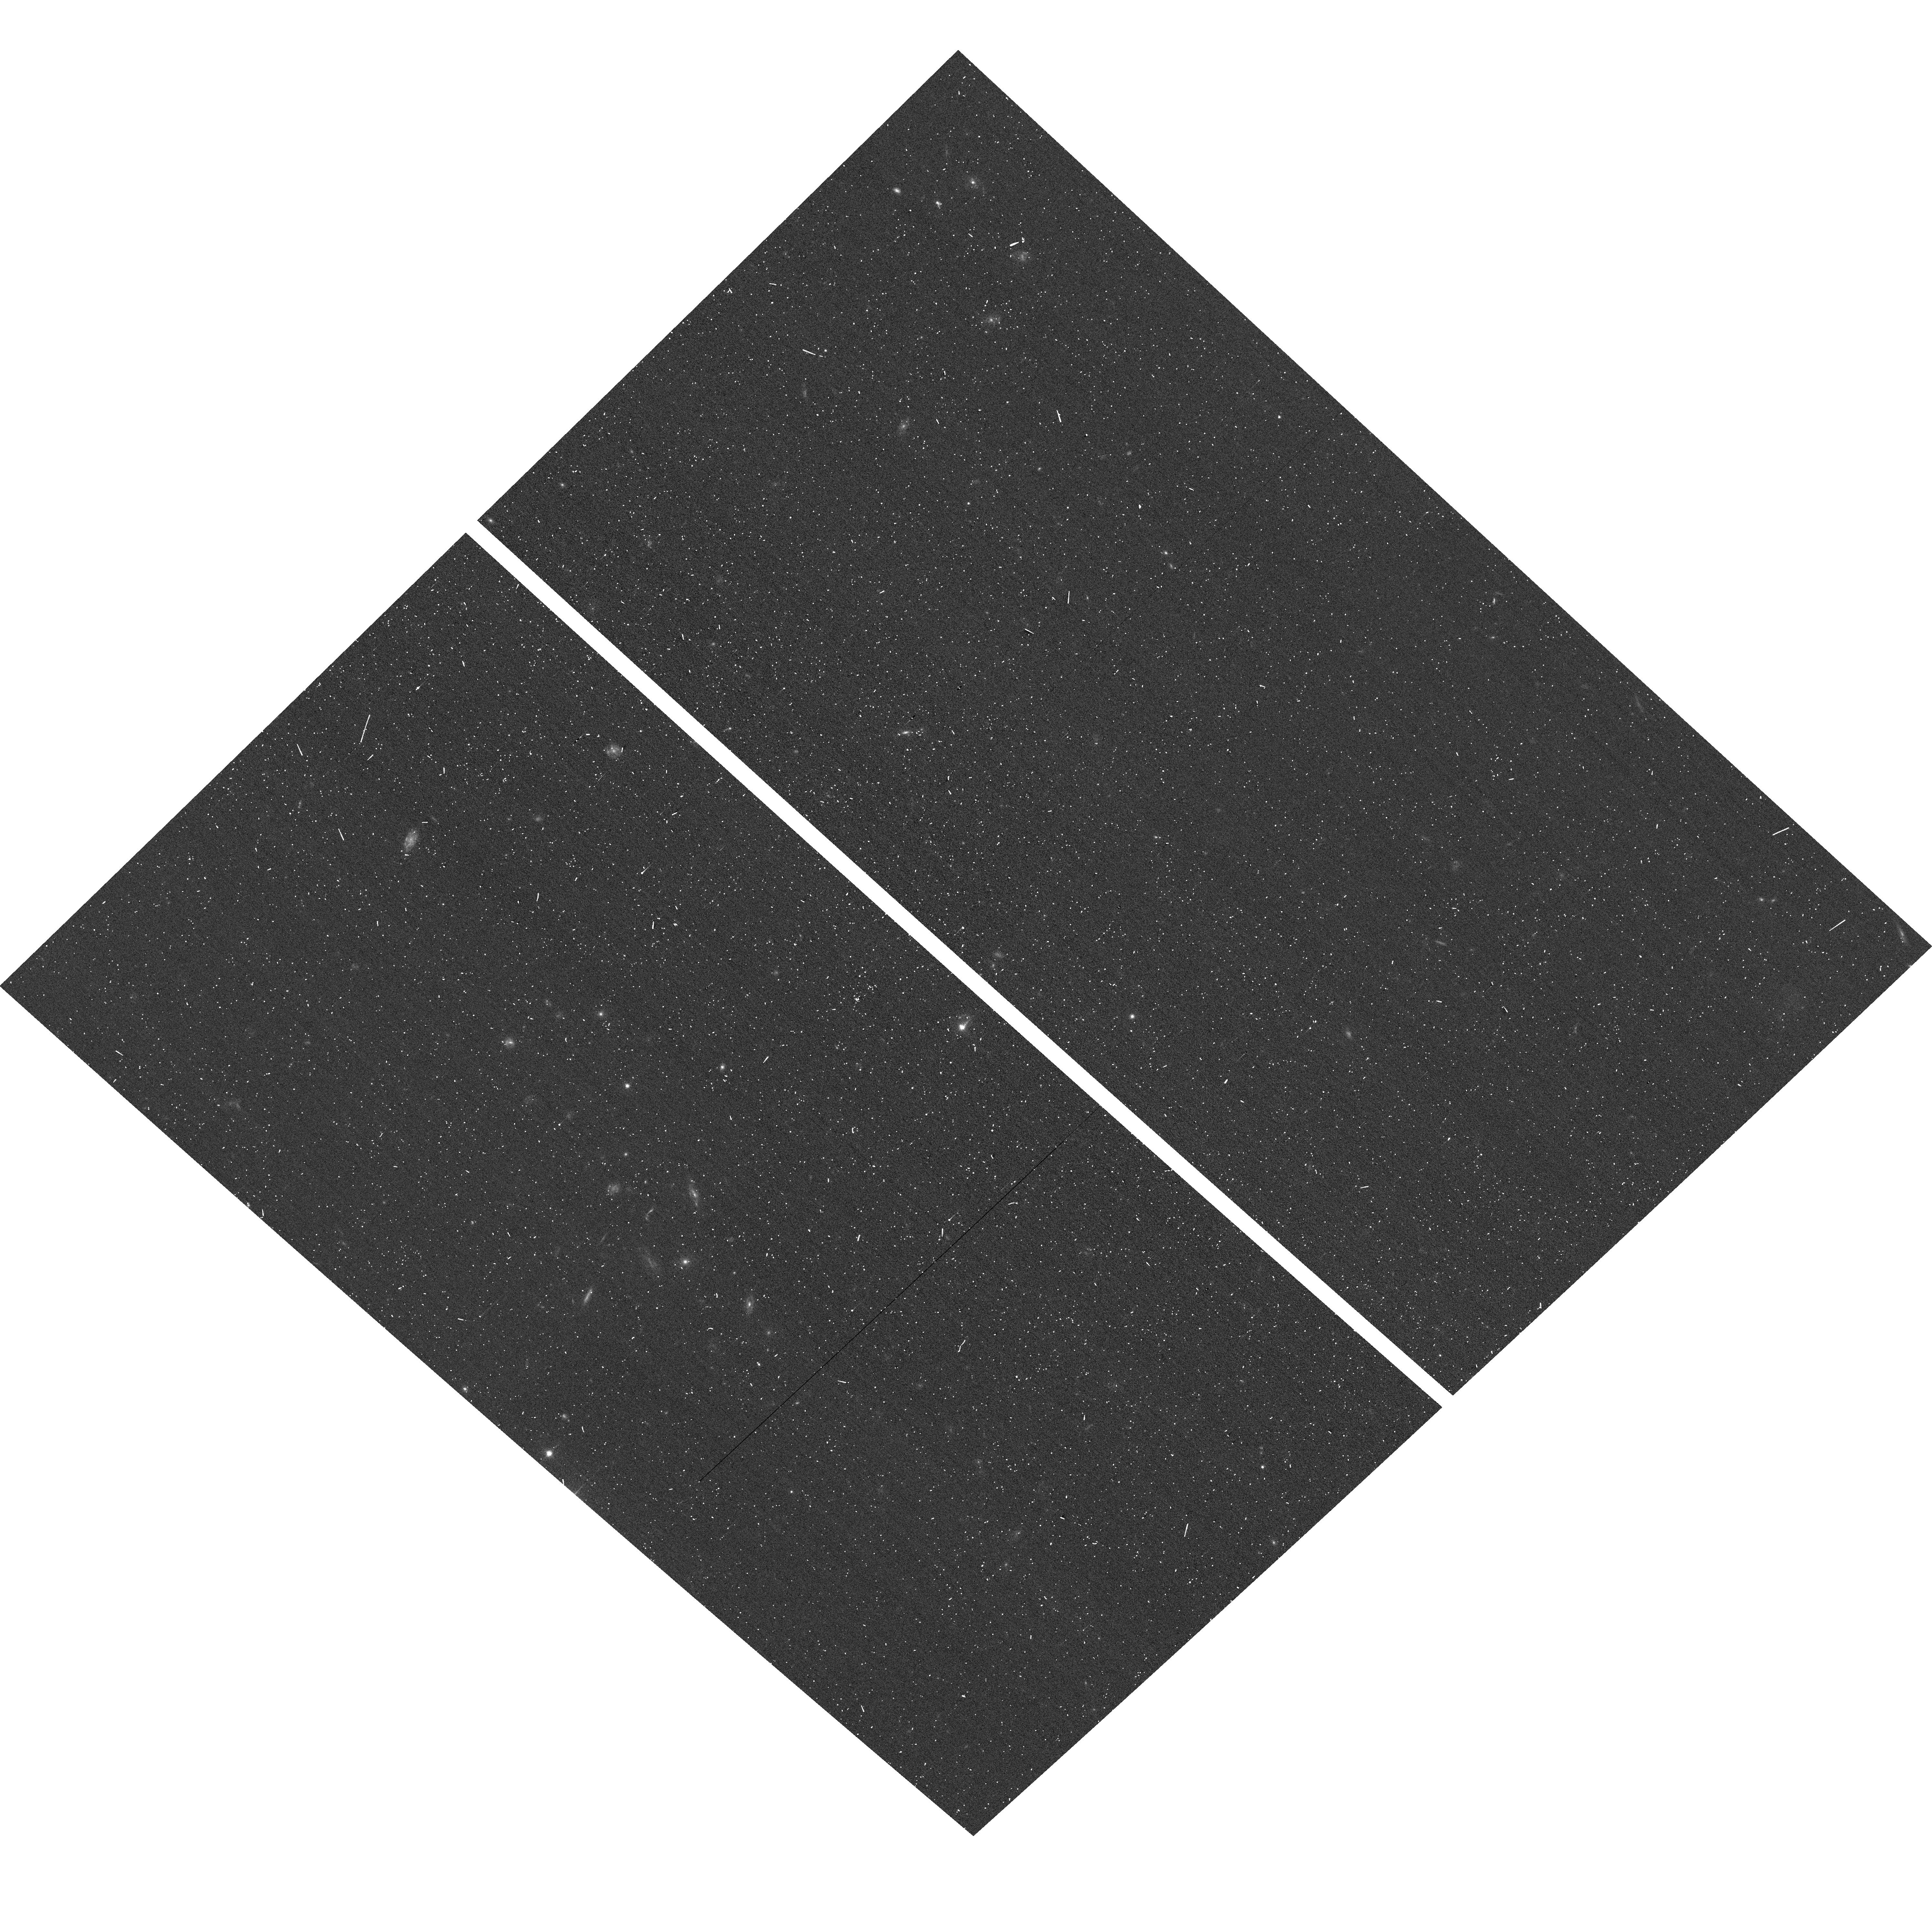
Target: GRB130427A. Instrument: ACS/WFC. Filter: F606W. Exposure: 3 min. Observation ID: hst_13230_a2_acs_wfc_f606w_jc7ka2

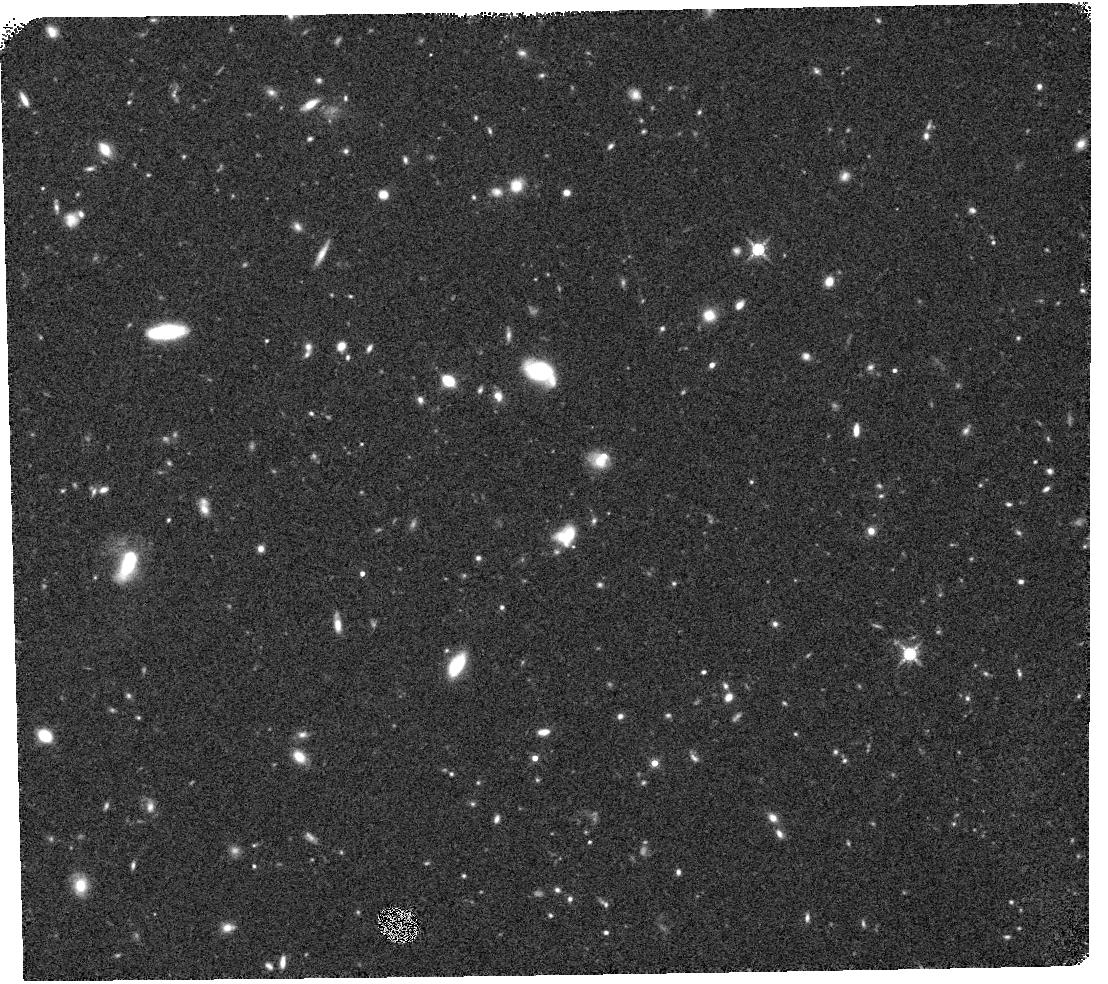
Target: GRB130427A. Instrument: WFC3/IR. Filter: F160W. Exposure: 17 min. Observation ID: hst_13230_w1_wfc3_ir_f160w_ic7kw1

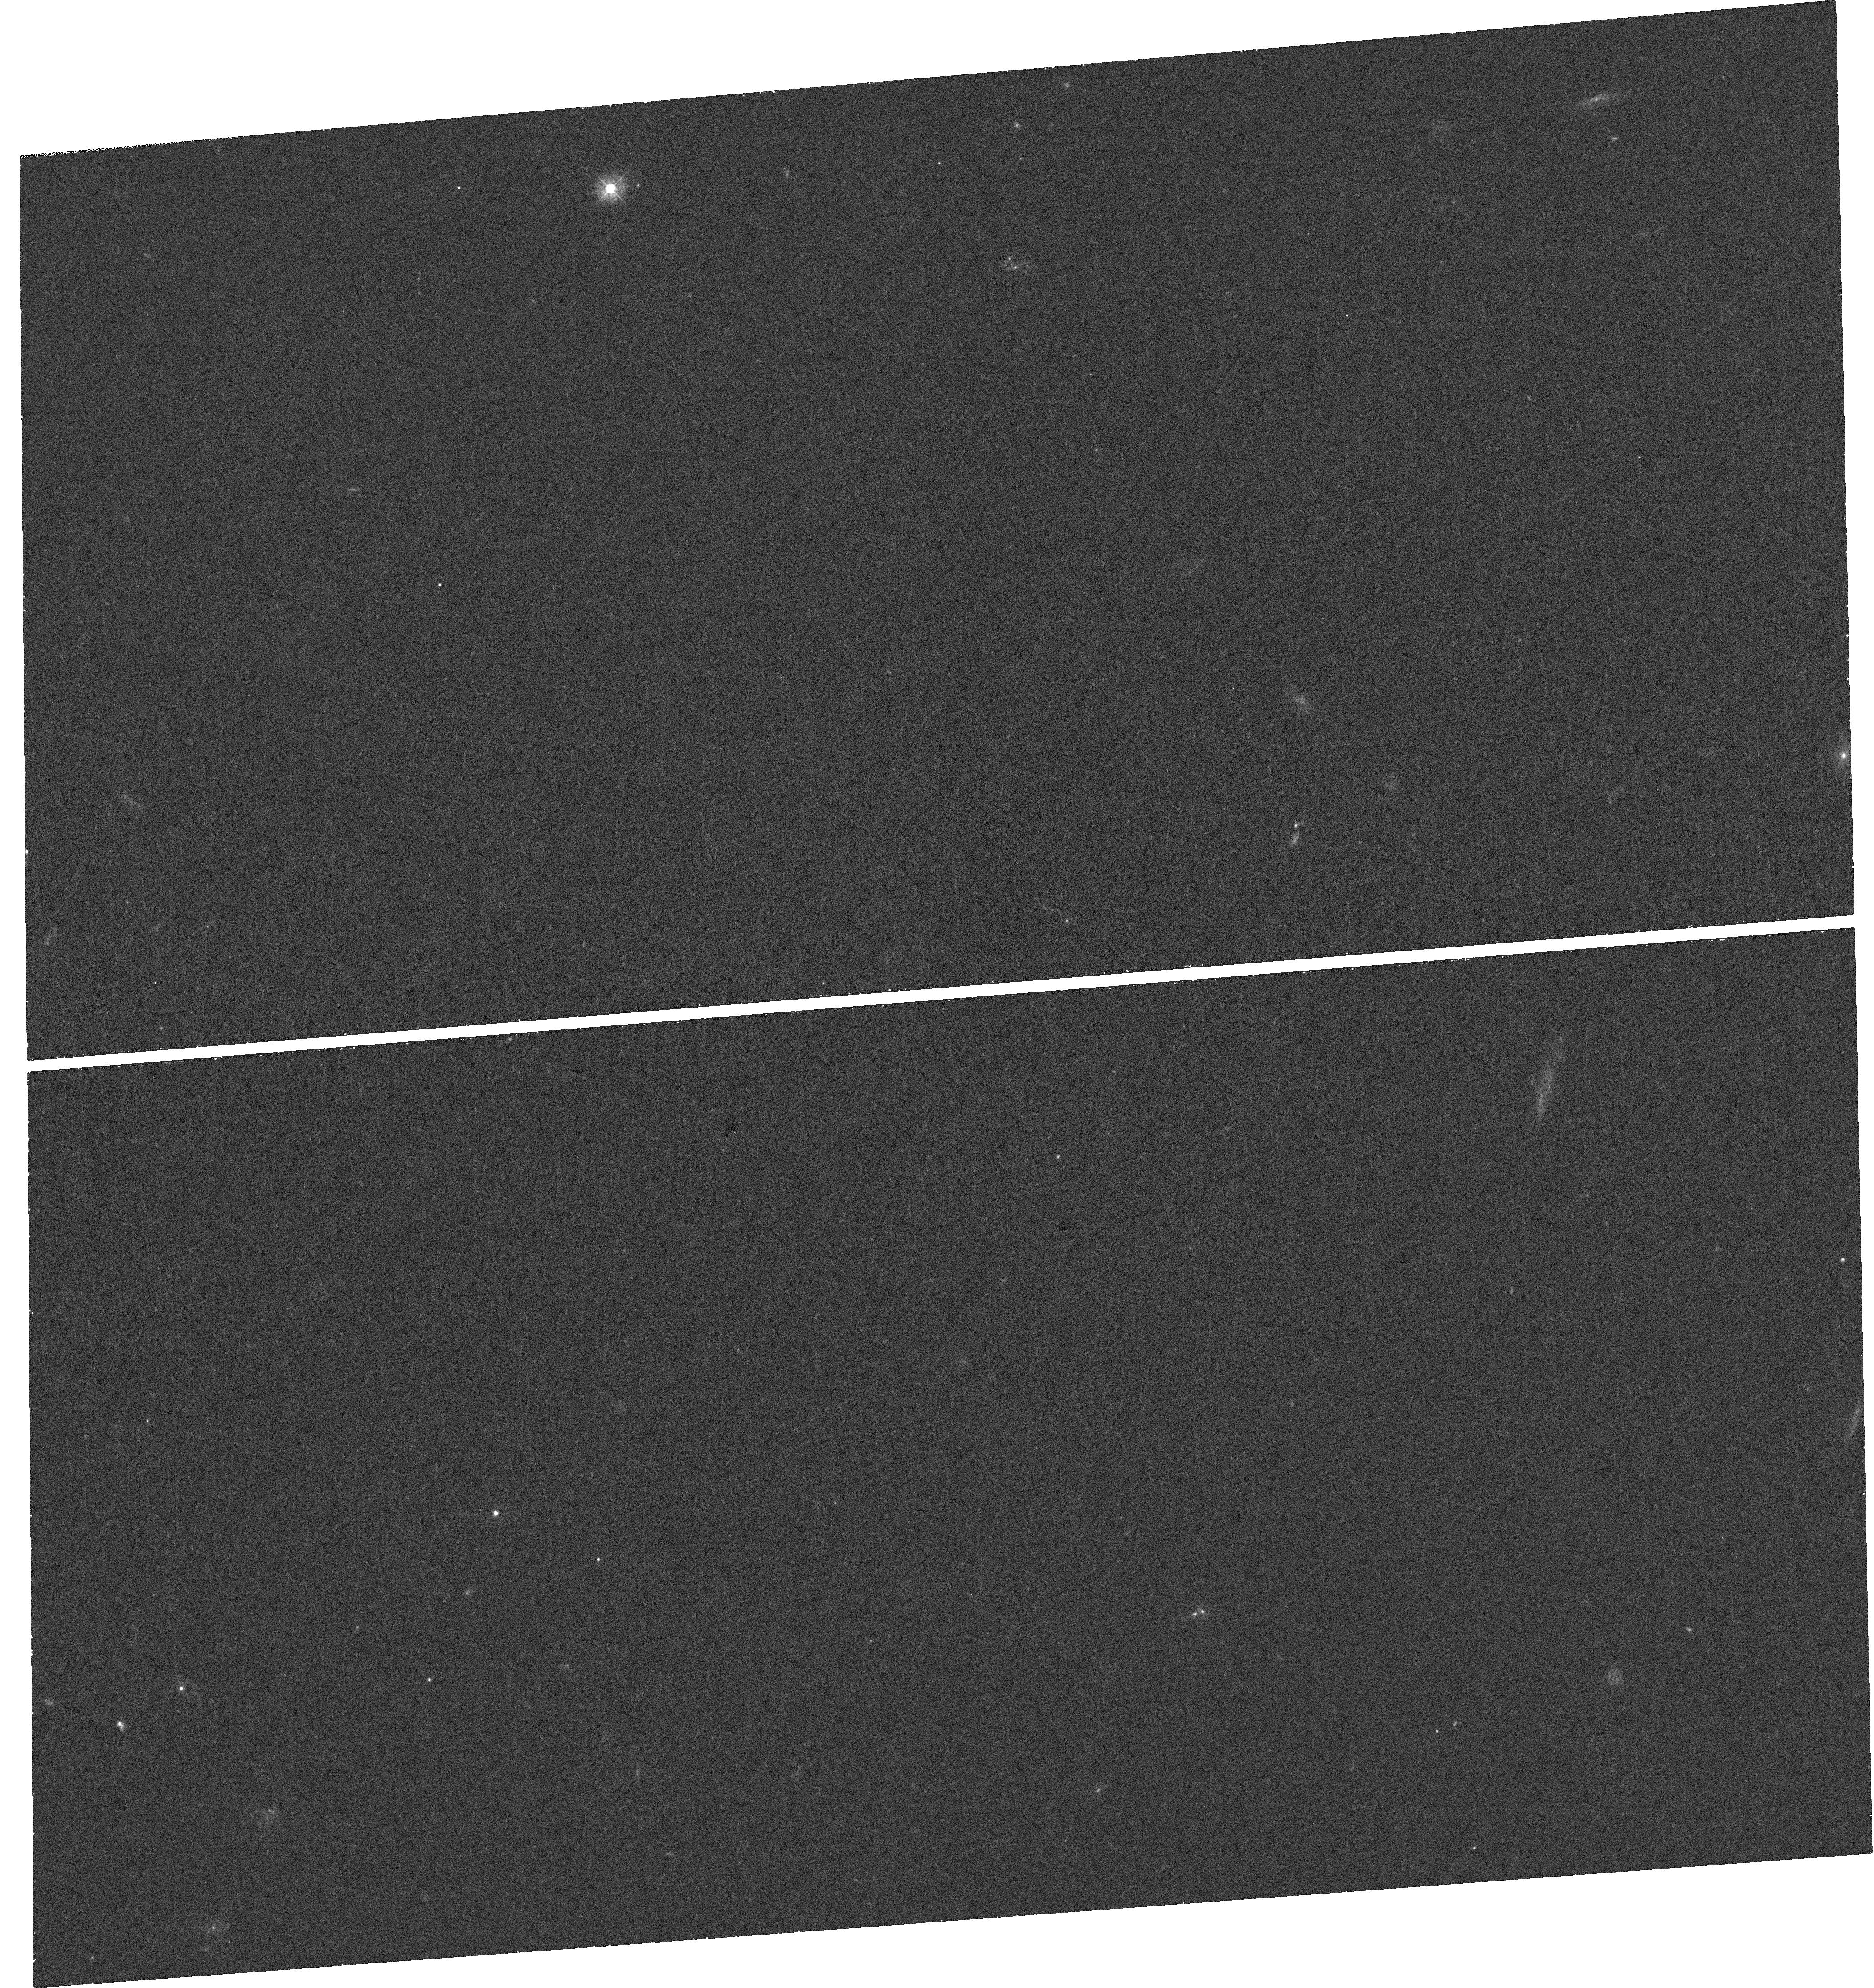
Target: GRB130427A. Instrument: WFC3/UVIS. Filter: F336W. Exposure: 42 min. Observation ID: hst_13230_w2_wfc3_uvis_f336w_ic7kw2

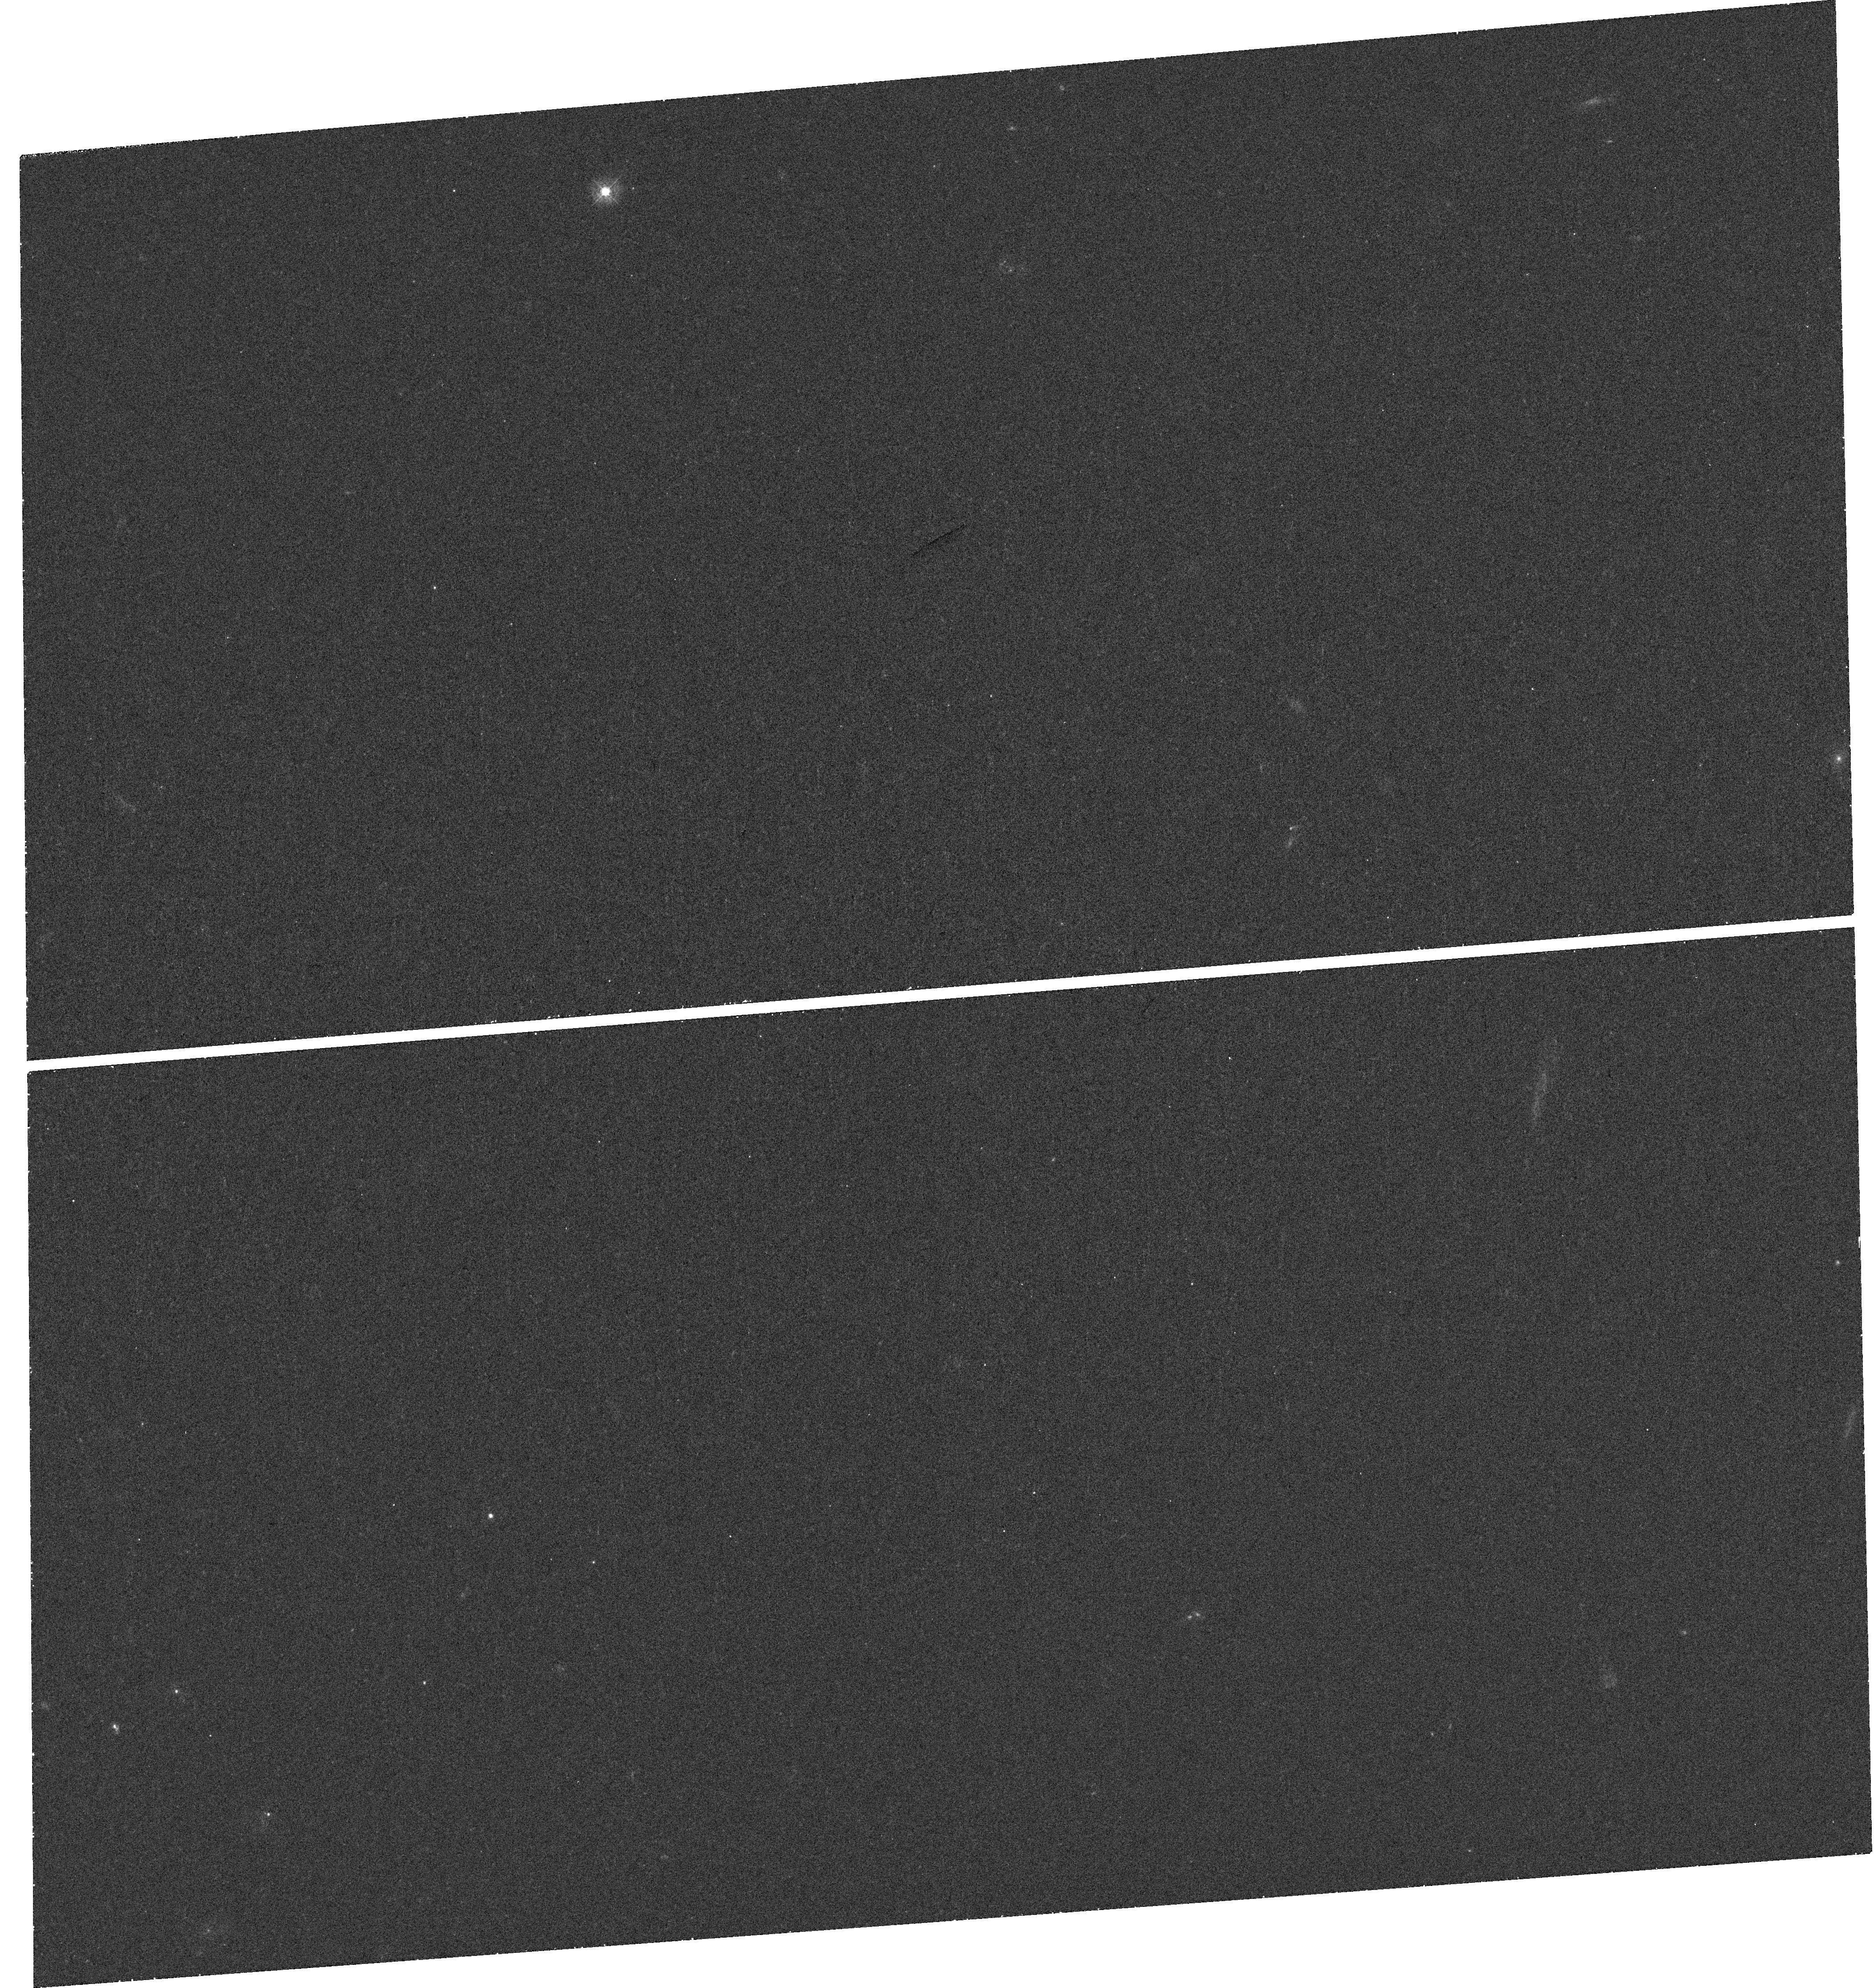
Target: GRB130427A. Instrument: WFC3/UVIS. Filter: F336W. Exposure: 21 min. Observation ID: hst_13230_w1_wfc3_uvis_f336w_ic7kw1

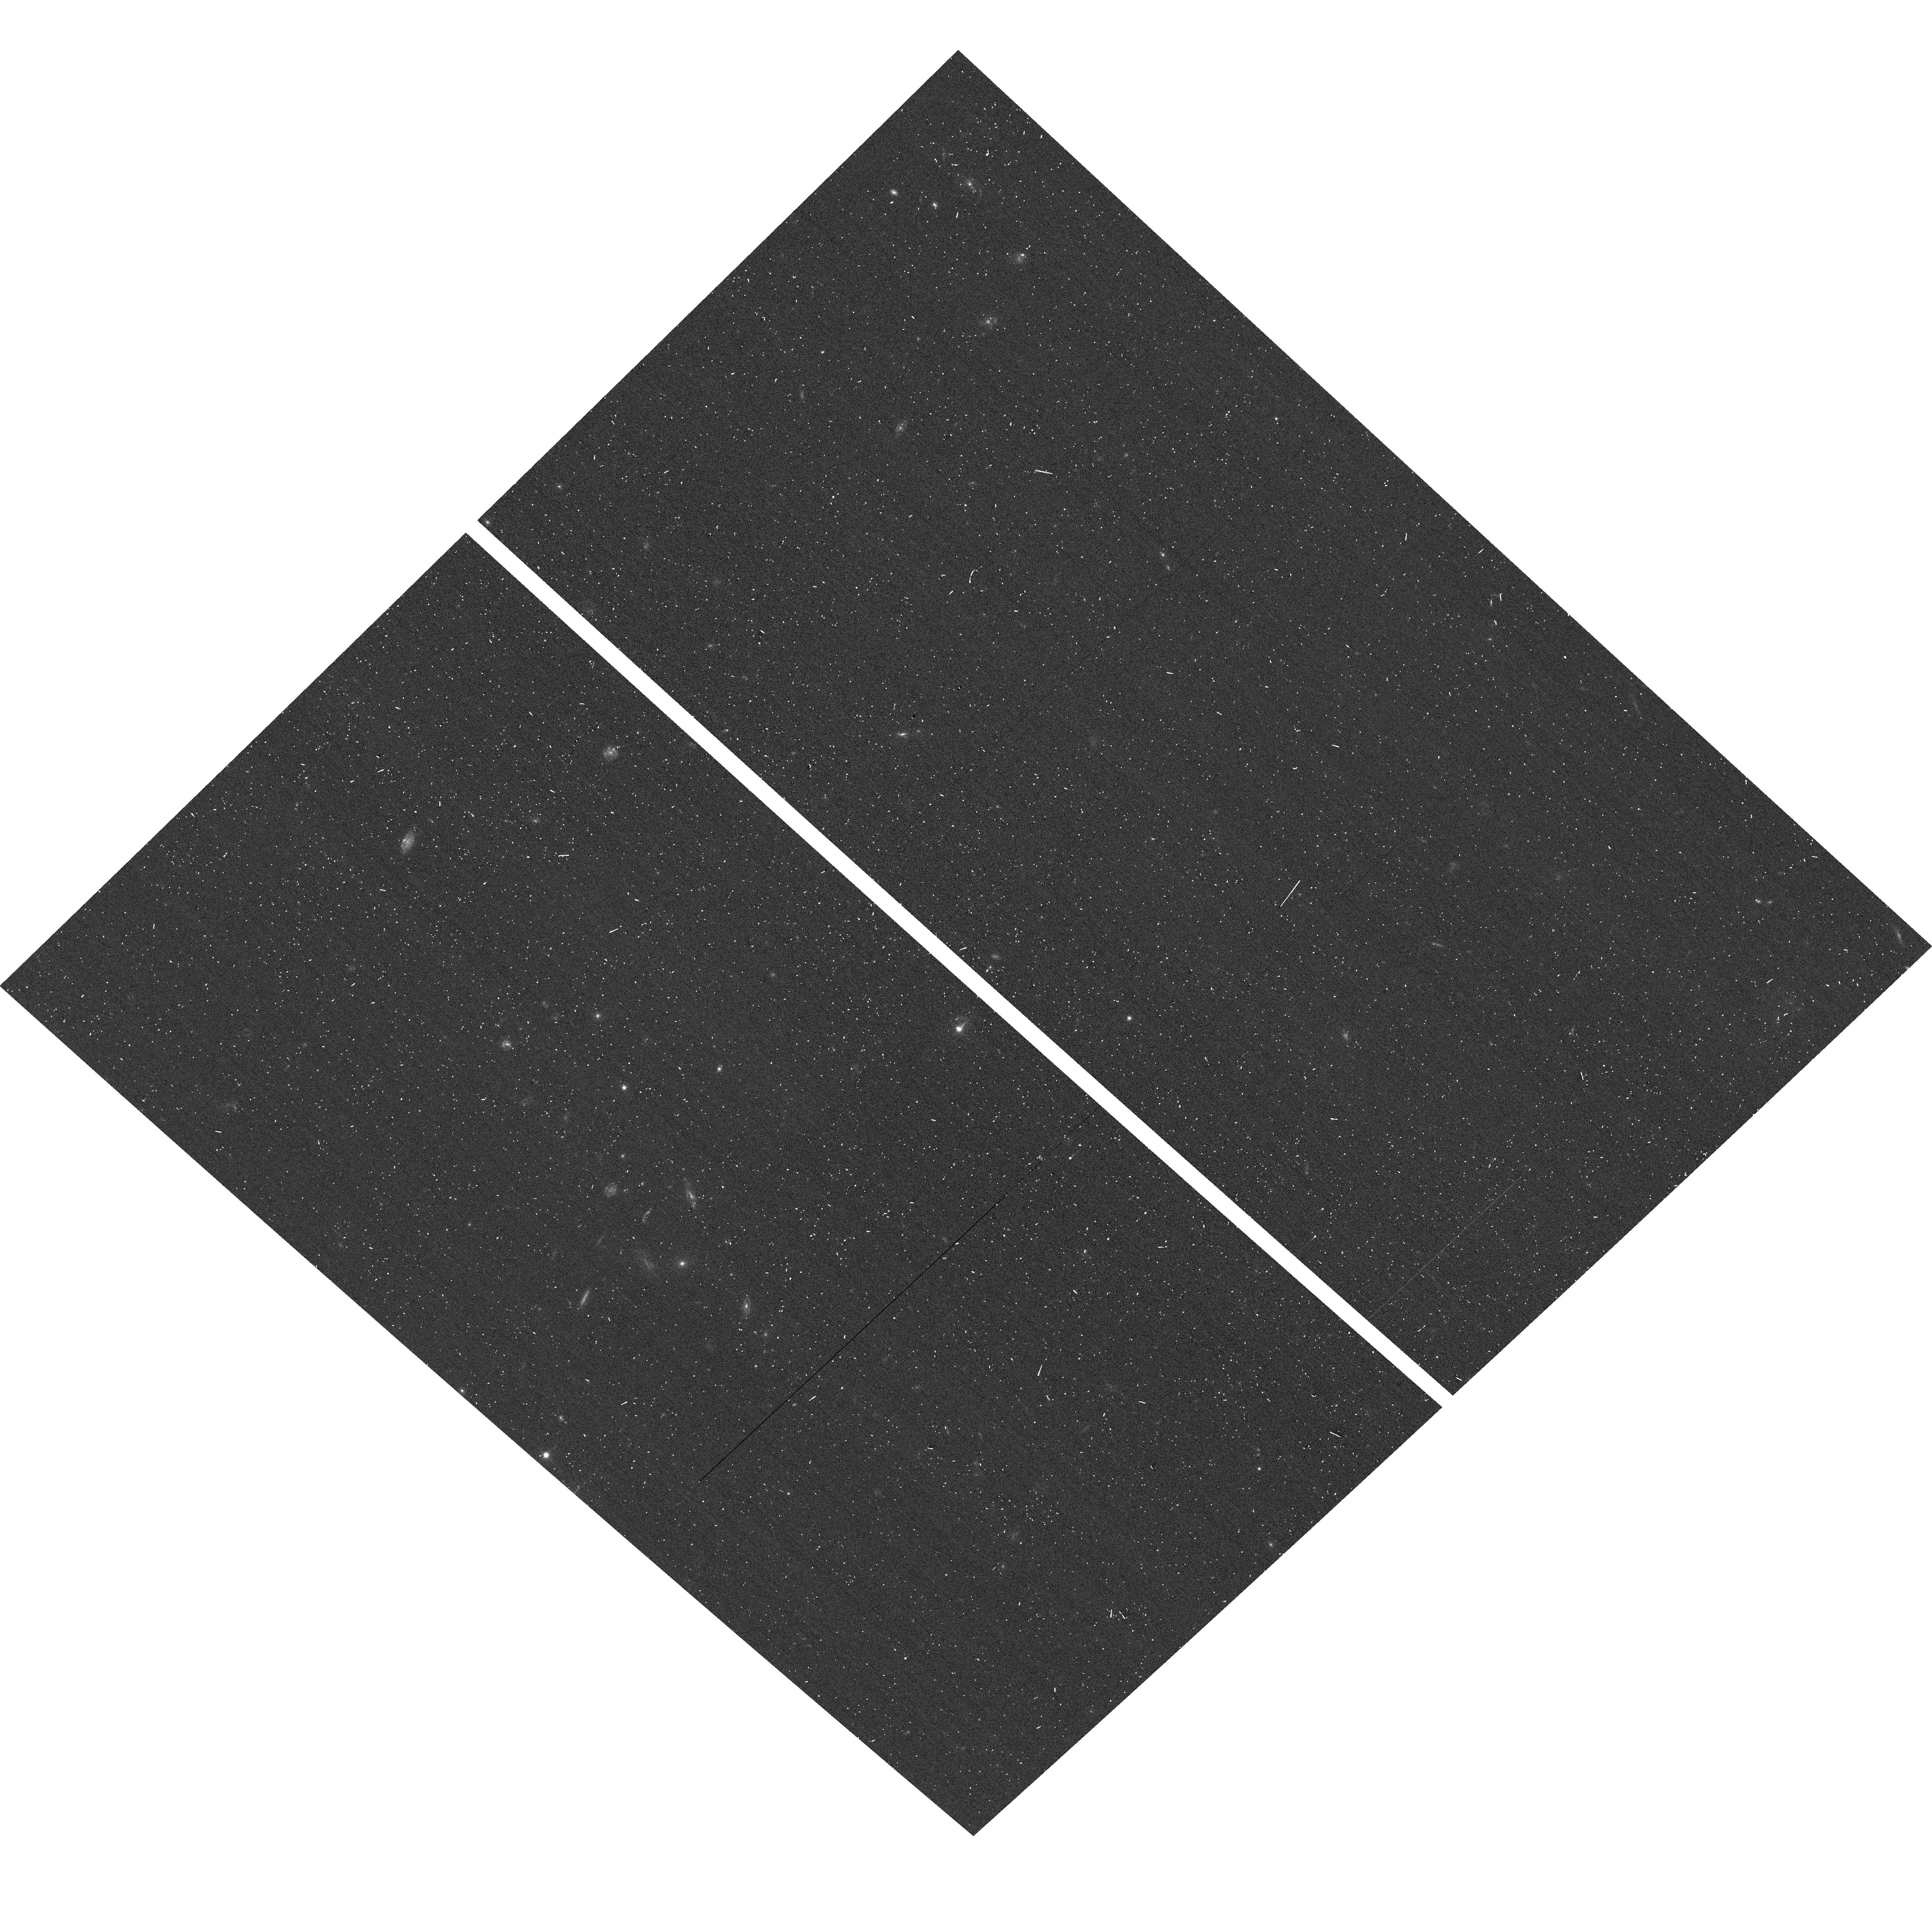
Target: GRB130427A. Instrument: ACS/WFC. Filter: F606W. Exposure: 3 min. Observation ID: hst_13230_a1_acs_wfc_f606w_jc7ka1

A supernova in the brightest gamma-ray burst (PI: Levan, Andrew James)

While the connection between long duration gamma-ray bursts and stripped envelope type Ic supernovae is relatively well established, the strong spectroscopic evidence on which it rests comes primarily from a handful of low-energy GRB/SNe. These are far from typical of the GRB population, and have been suggested to arise from rather different physical processes (such as shock breakout) than the bulk of the GRB population. Opportunities to study supernovae in much brighter bursts are hindered by the typical high redshift for the more luminous bursts, and the presence of bright afterglows from which the supernove must be separated. The very recent discovery of the brightest burst yet observed in 8 years of Swift observations -- GRB 130427A -- provides a unique opportunity to perform these studies on a burst of great astrophysical and public interest. The proximity of the burst (z=0.34) means that supernova studies are plausible, and here we propose to use HST to cleanly separate the afterglow, host galaxy and supernova components via UV and IR photometric observations, coupled with a optical grism spectrum. By isolating the supernova light from the afterglow, and using the unparalleled PSF of ACS to separate the host, we will uniquely identify the type and luminosity of the supernovae to a degree that will not be possible from the ground. In turn this will test if the supernovae in high-energy GRBs match those in their low energy cousisns, or if differing properties of the progenitor star can impact both GRB and supernova.